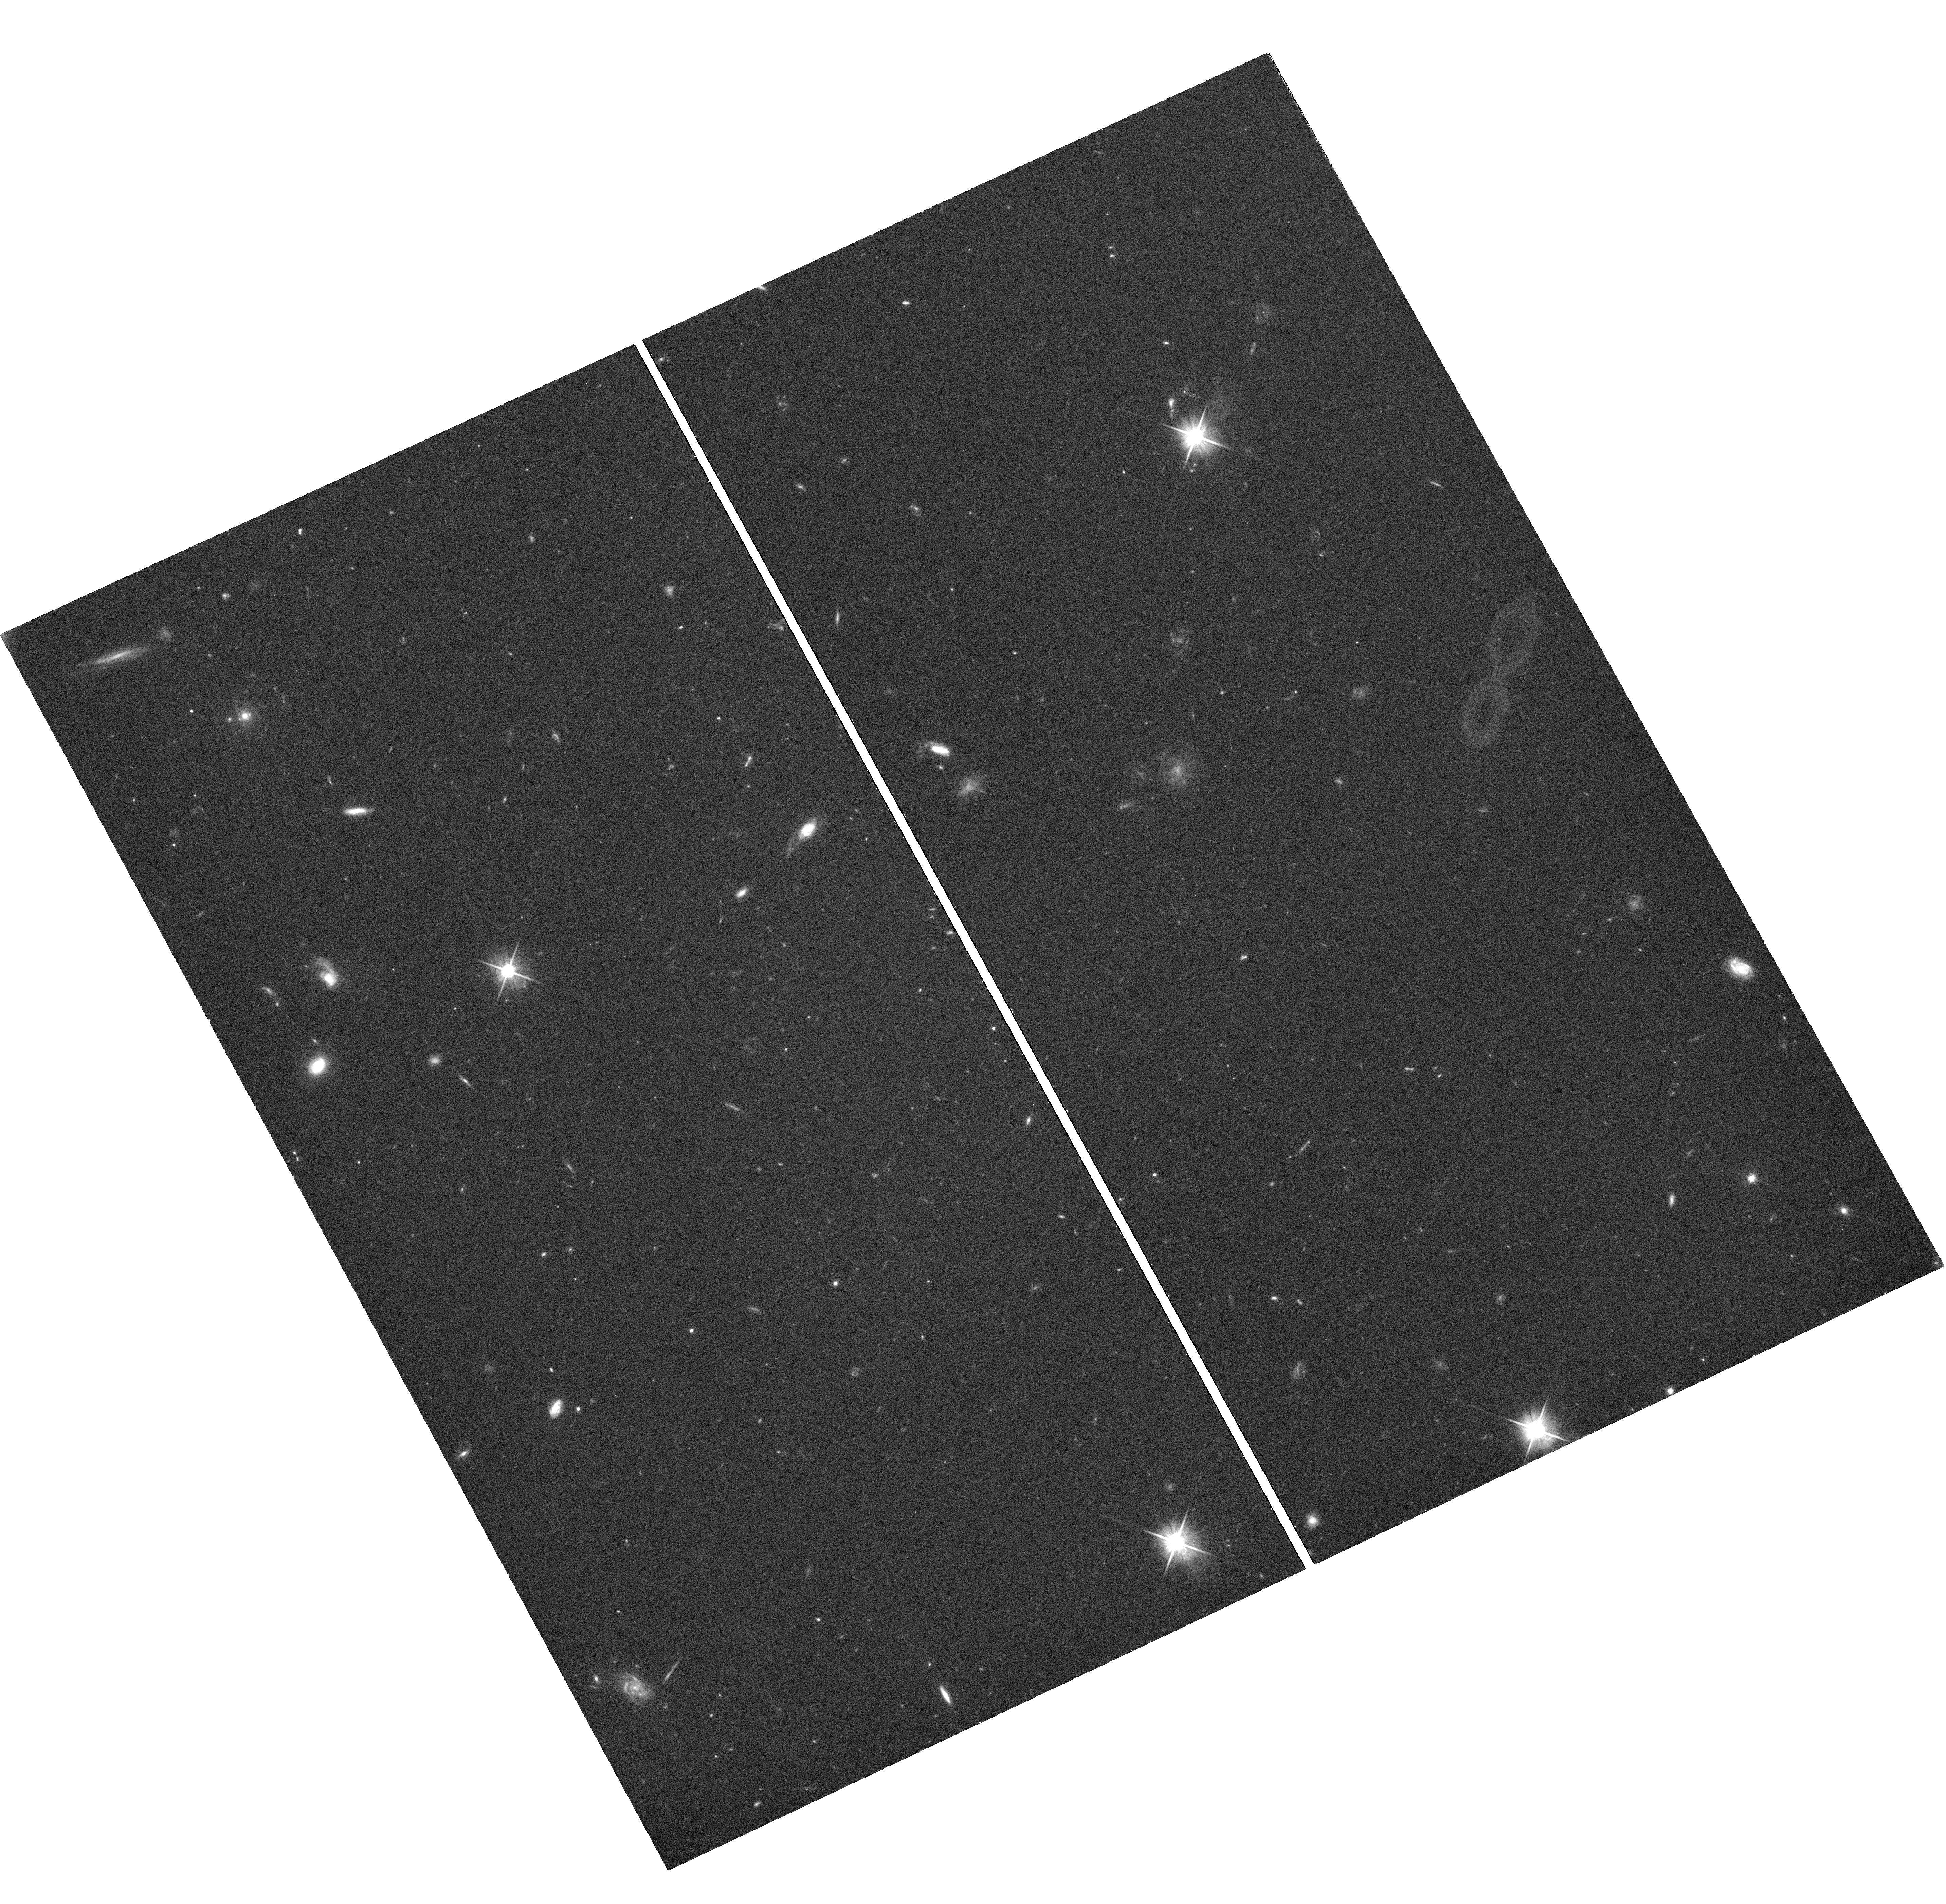
Target: SDSSJ023740.63-064112.9
Instrument: WFC3/UVIS
Filter: F606W
Exposure: 41 min
Observation ID: hst_14189_05_wfc3_uvis_f606w_icv205

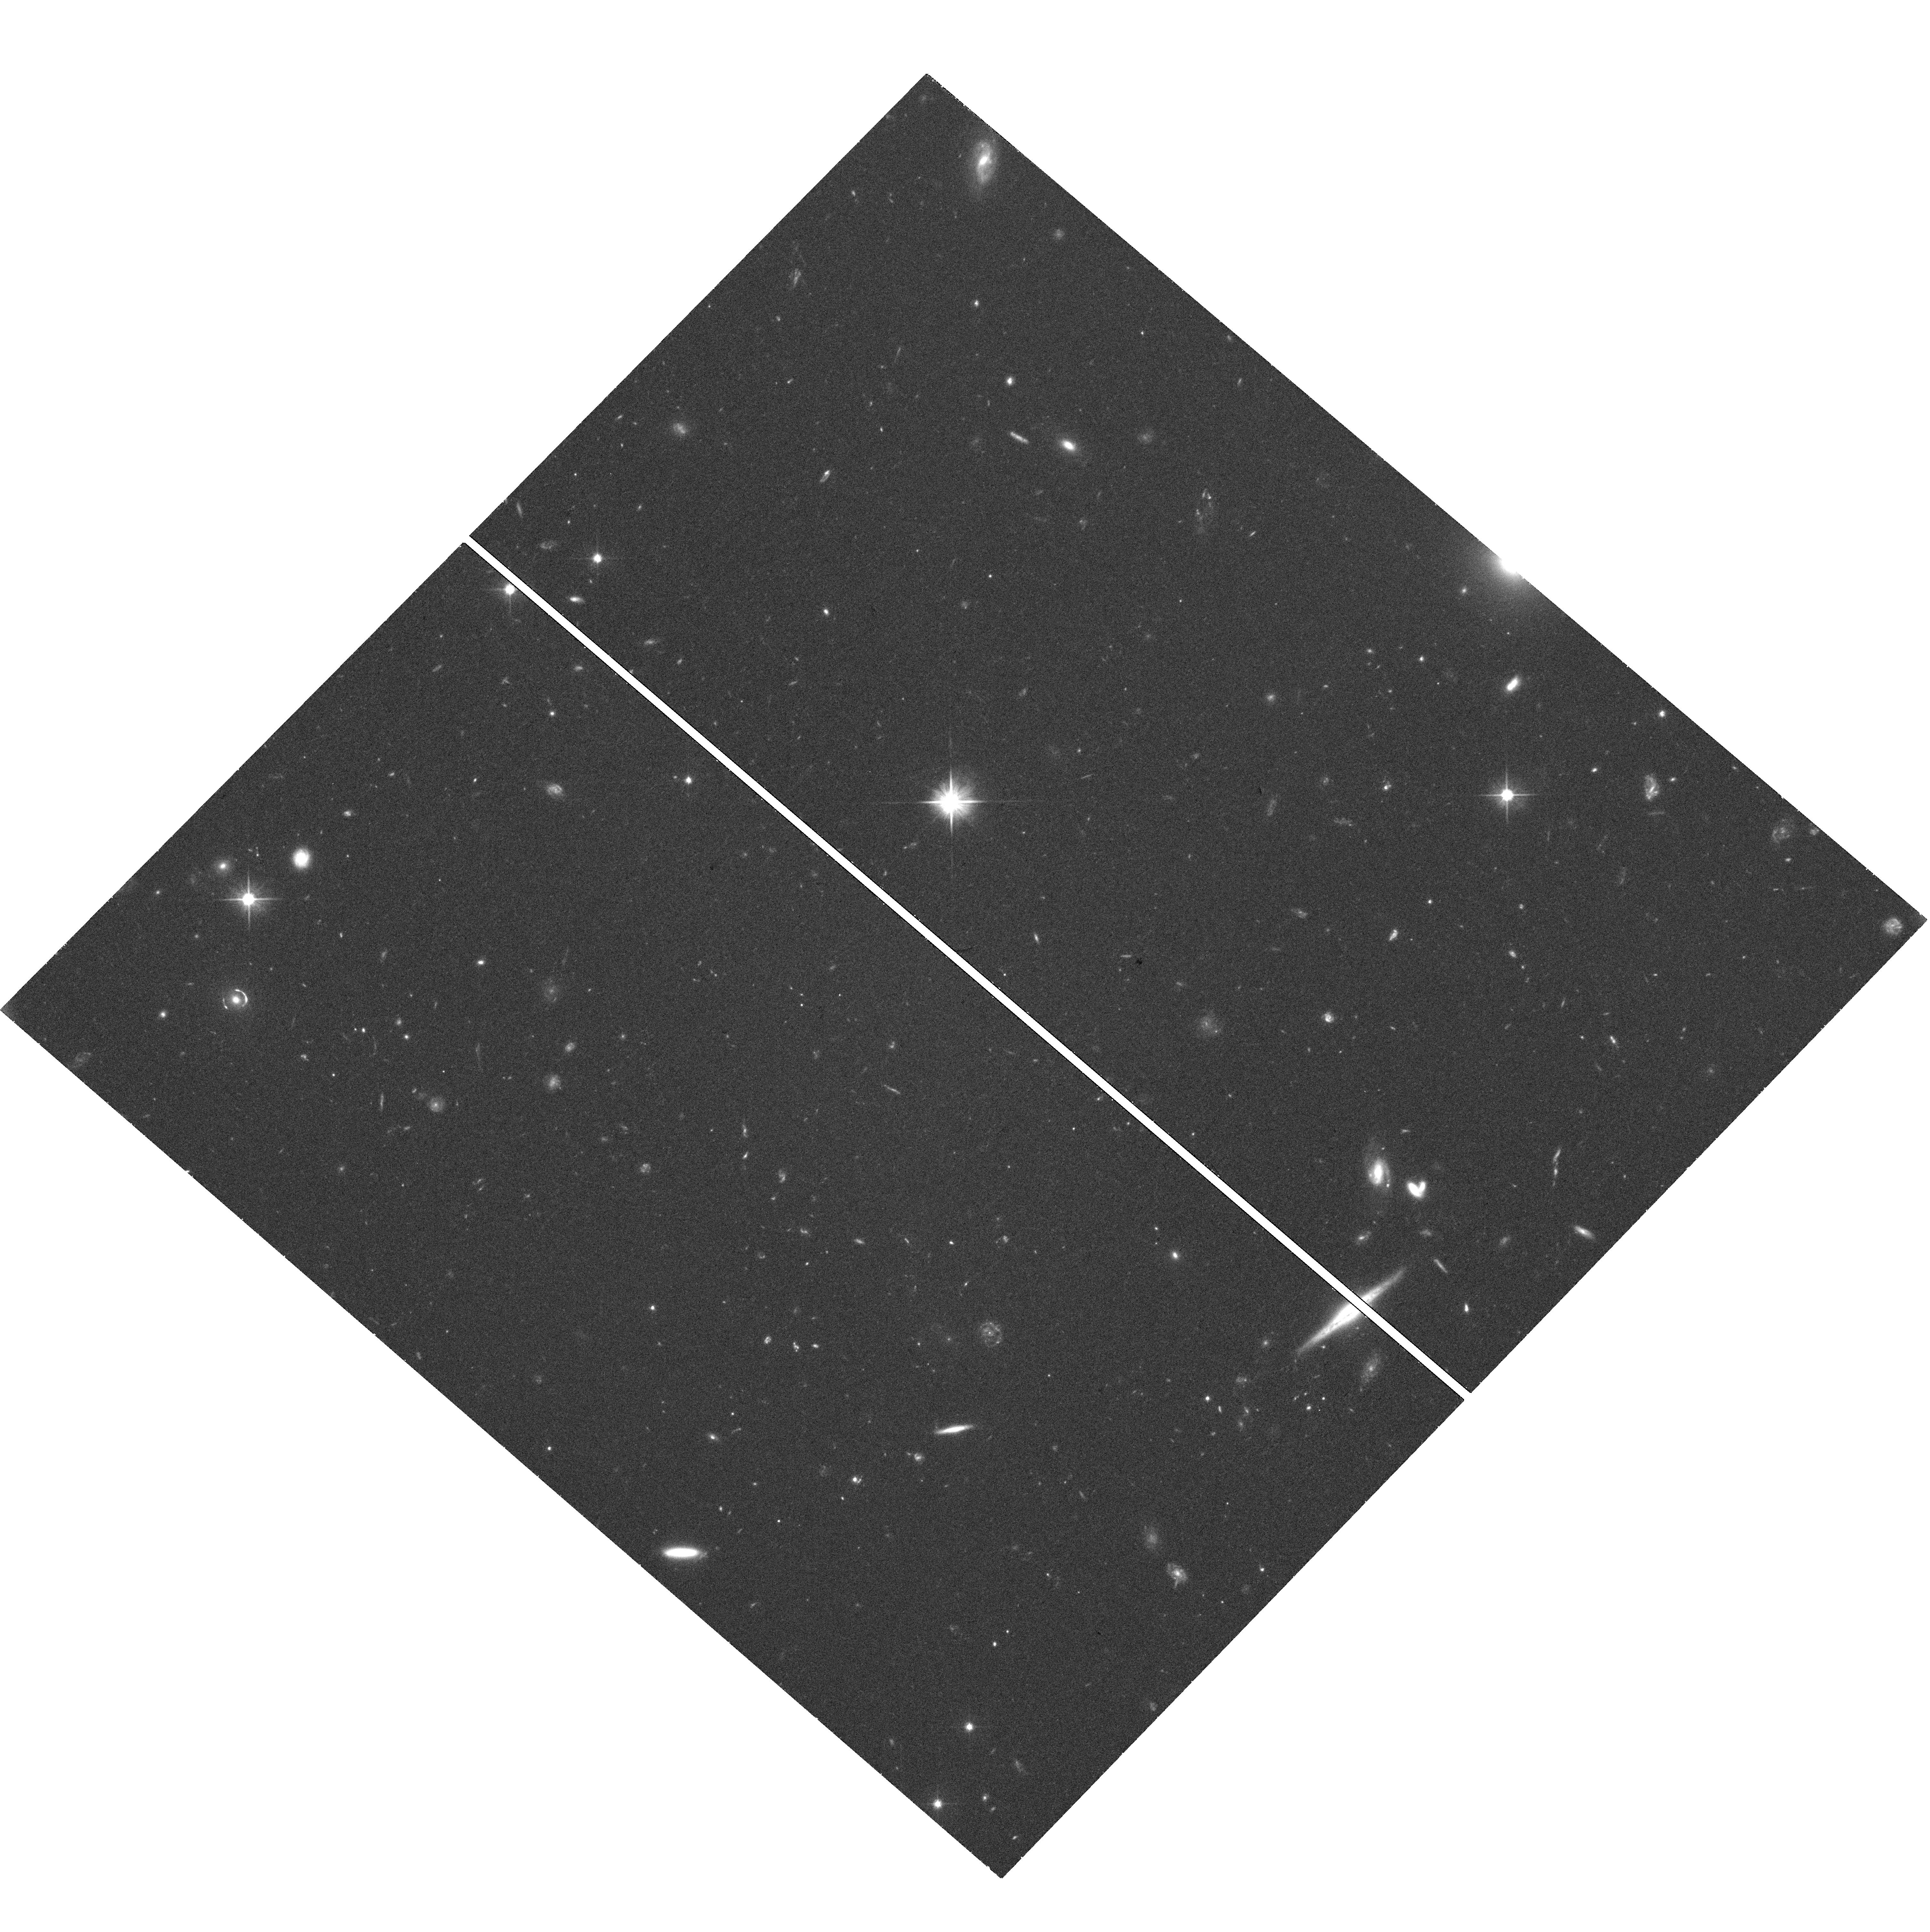
Target: SDSSJ002927.38+254401.7
Instrument: WFC3/UVIS
Filter: F606W
Exposure: 42 min
Observation ID: hst_14189_01_wfc3_uvis_f606w_icv201

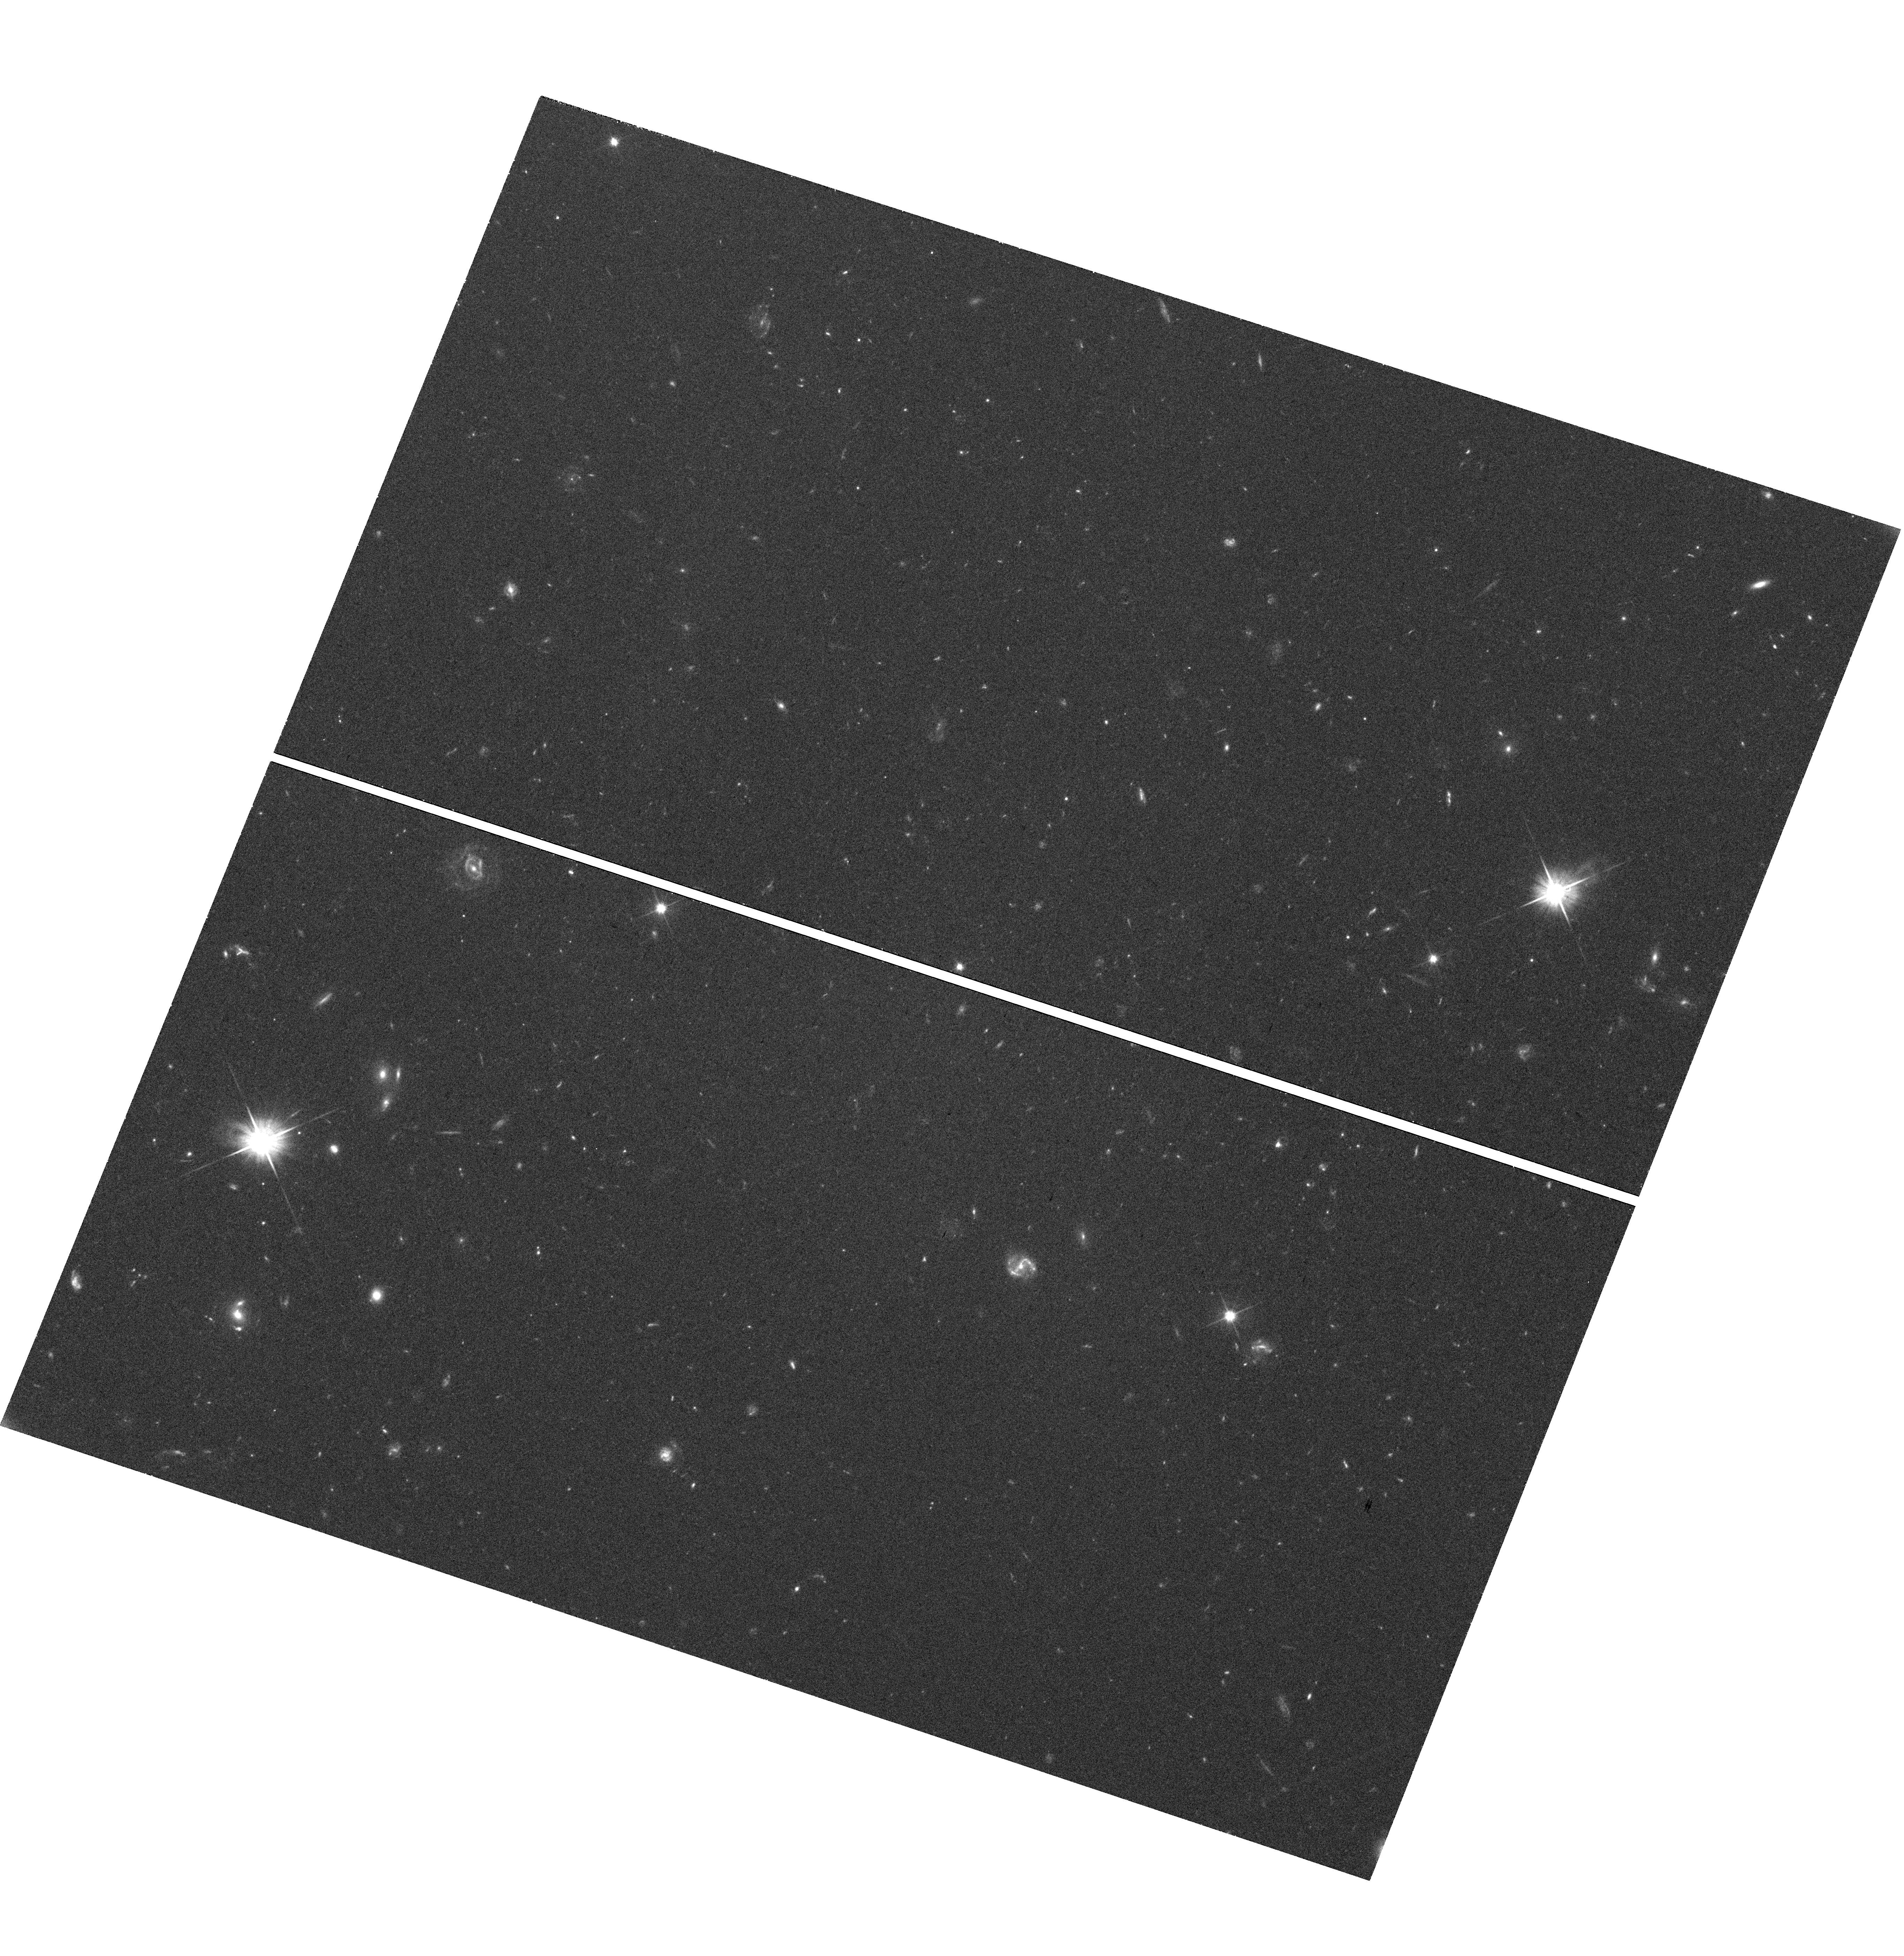
Target: SDSSJ111634.55+091503.0
Instrument: WFC3/UVIS
Filter: F606W
Exposure: 41 min
Observation ID: hst_14189_13_wfc3_uvis_f606w_icv213

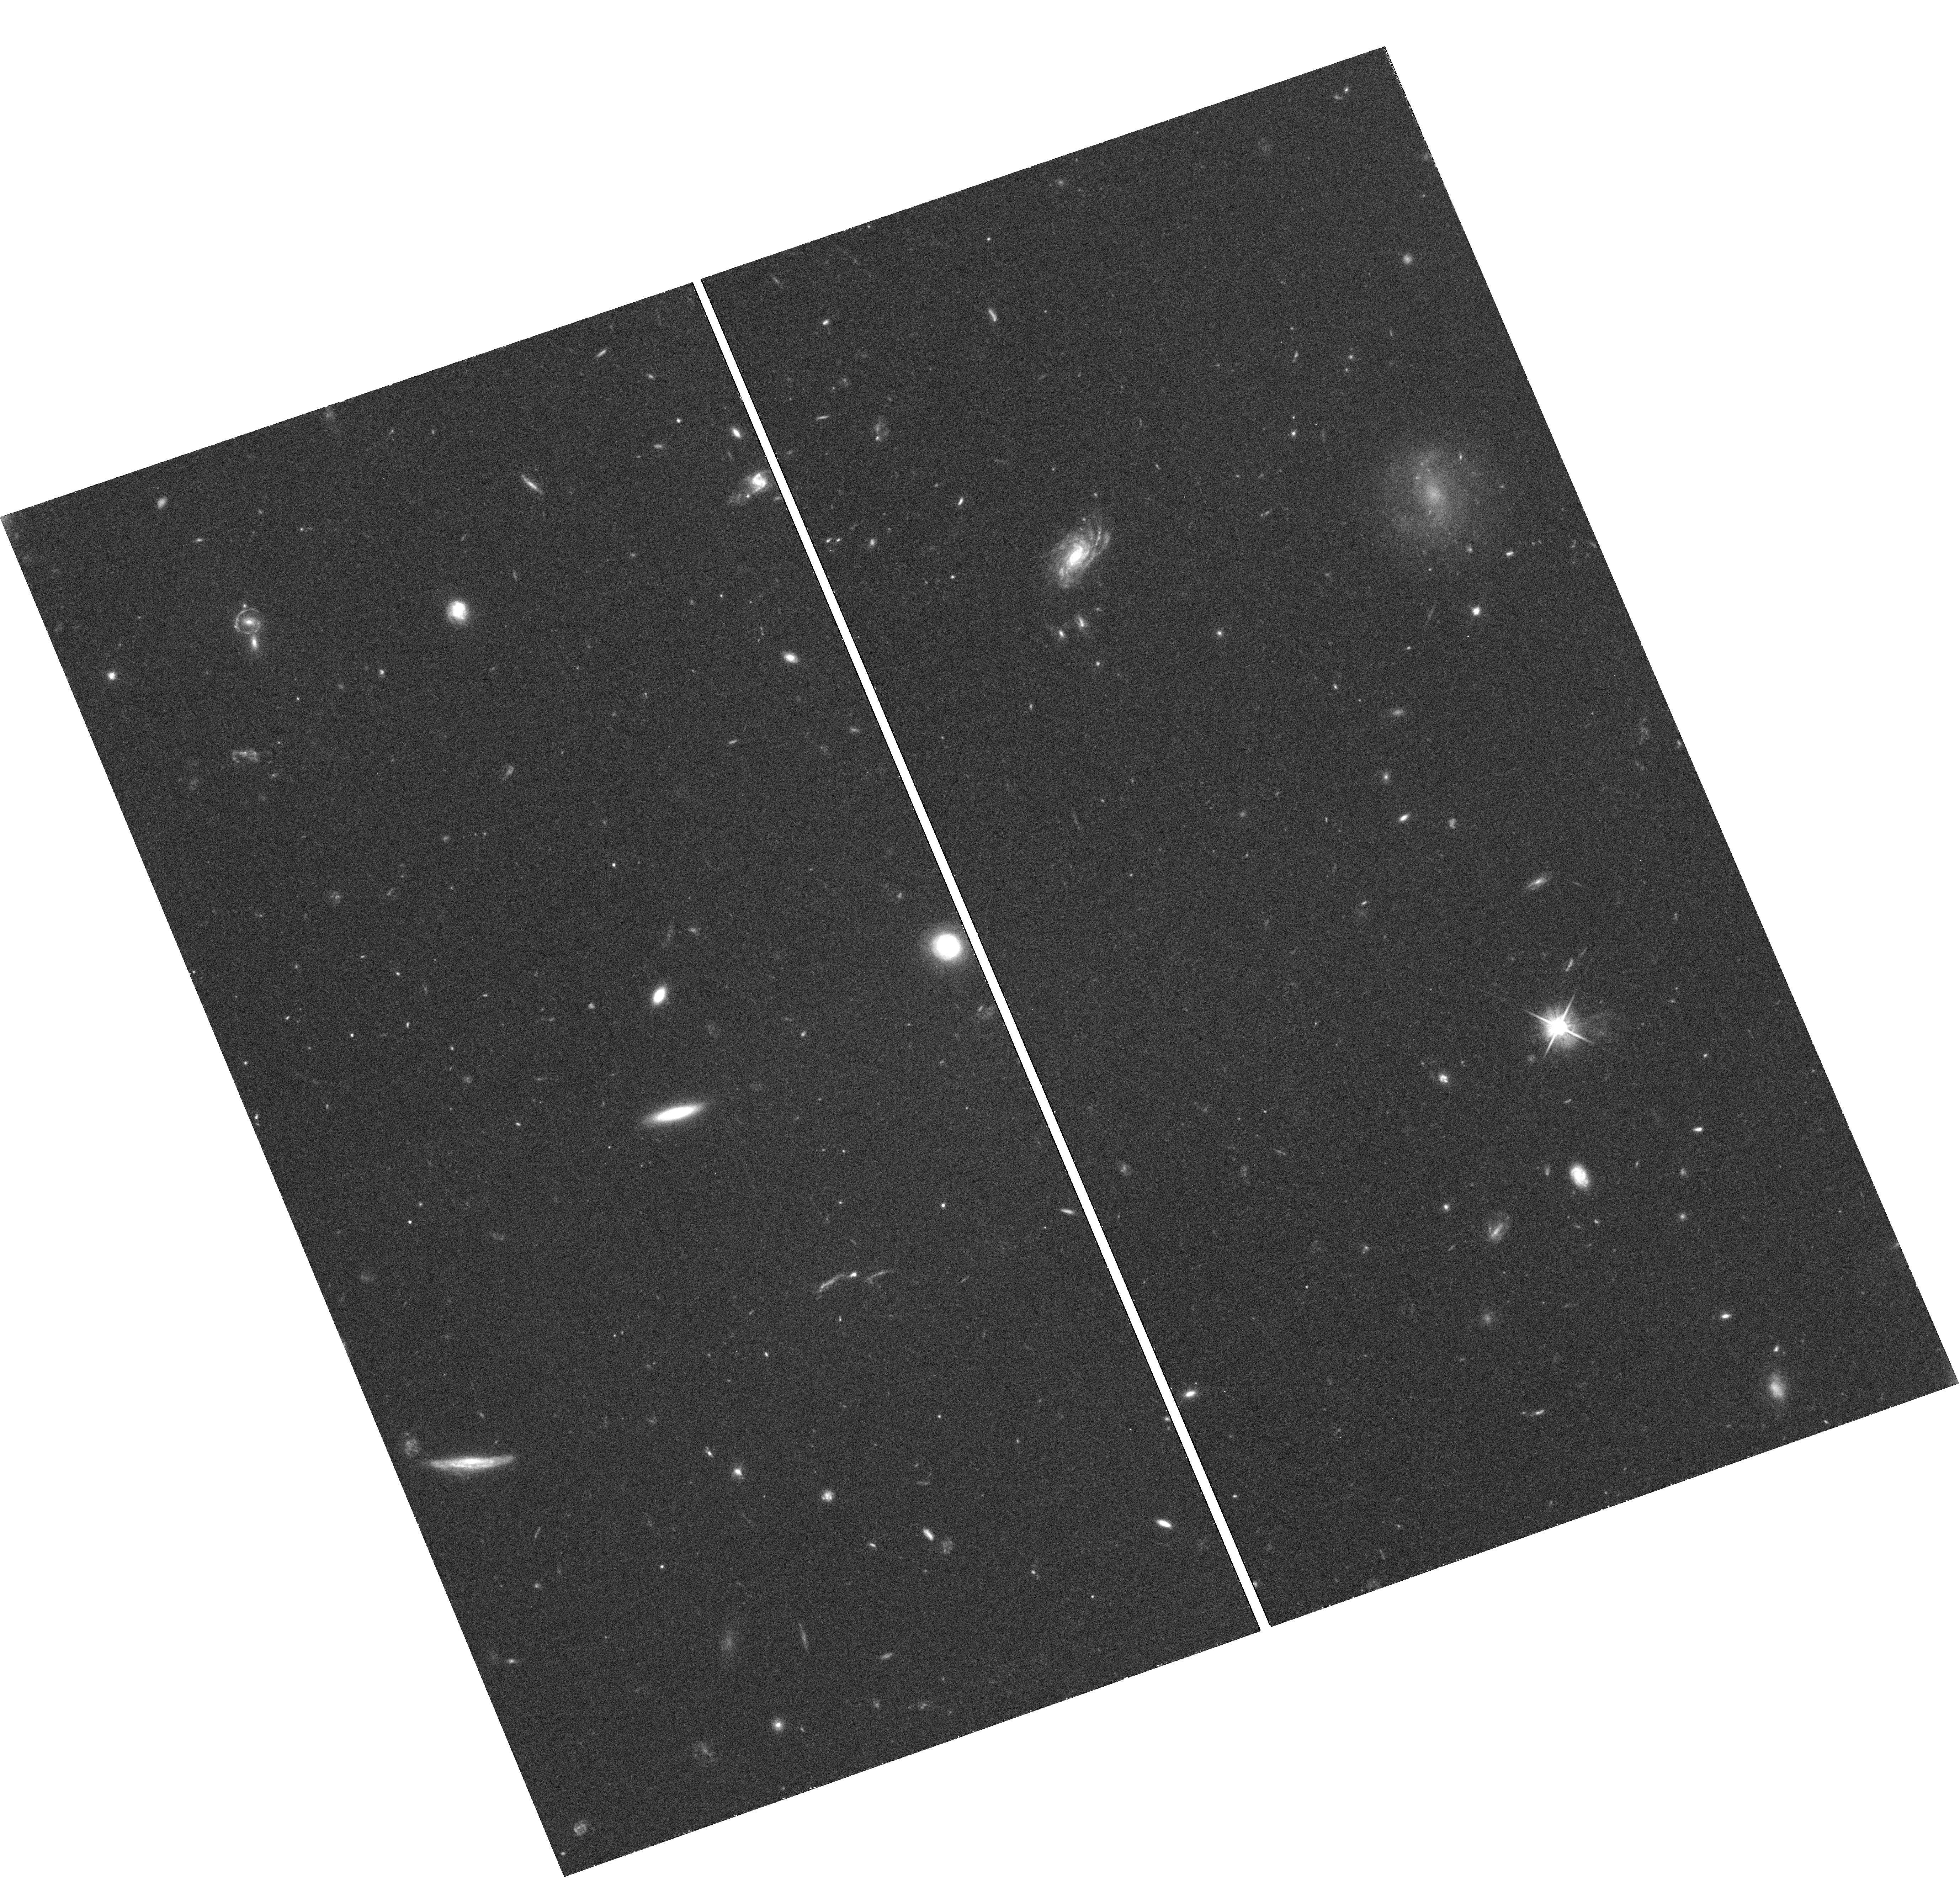
Target: SDSSJ011300.57+025046.2
Instrument: WFC3/UVIS
Filter: F606W
Exposure: 41 min
Observation ID: hst_14189_03_wfc3_uvis_f606w_icv203

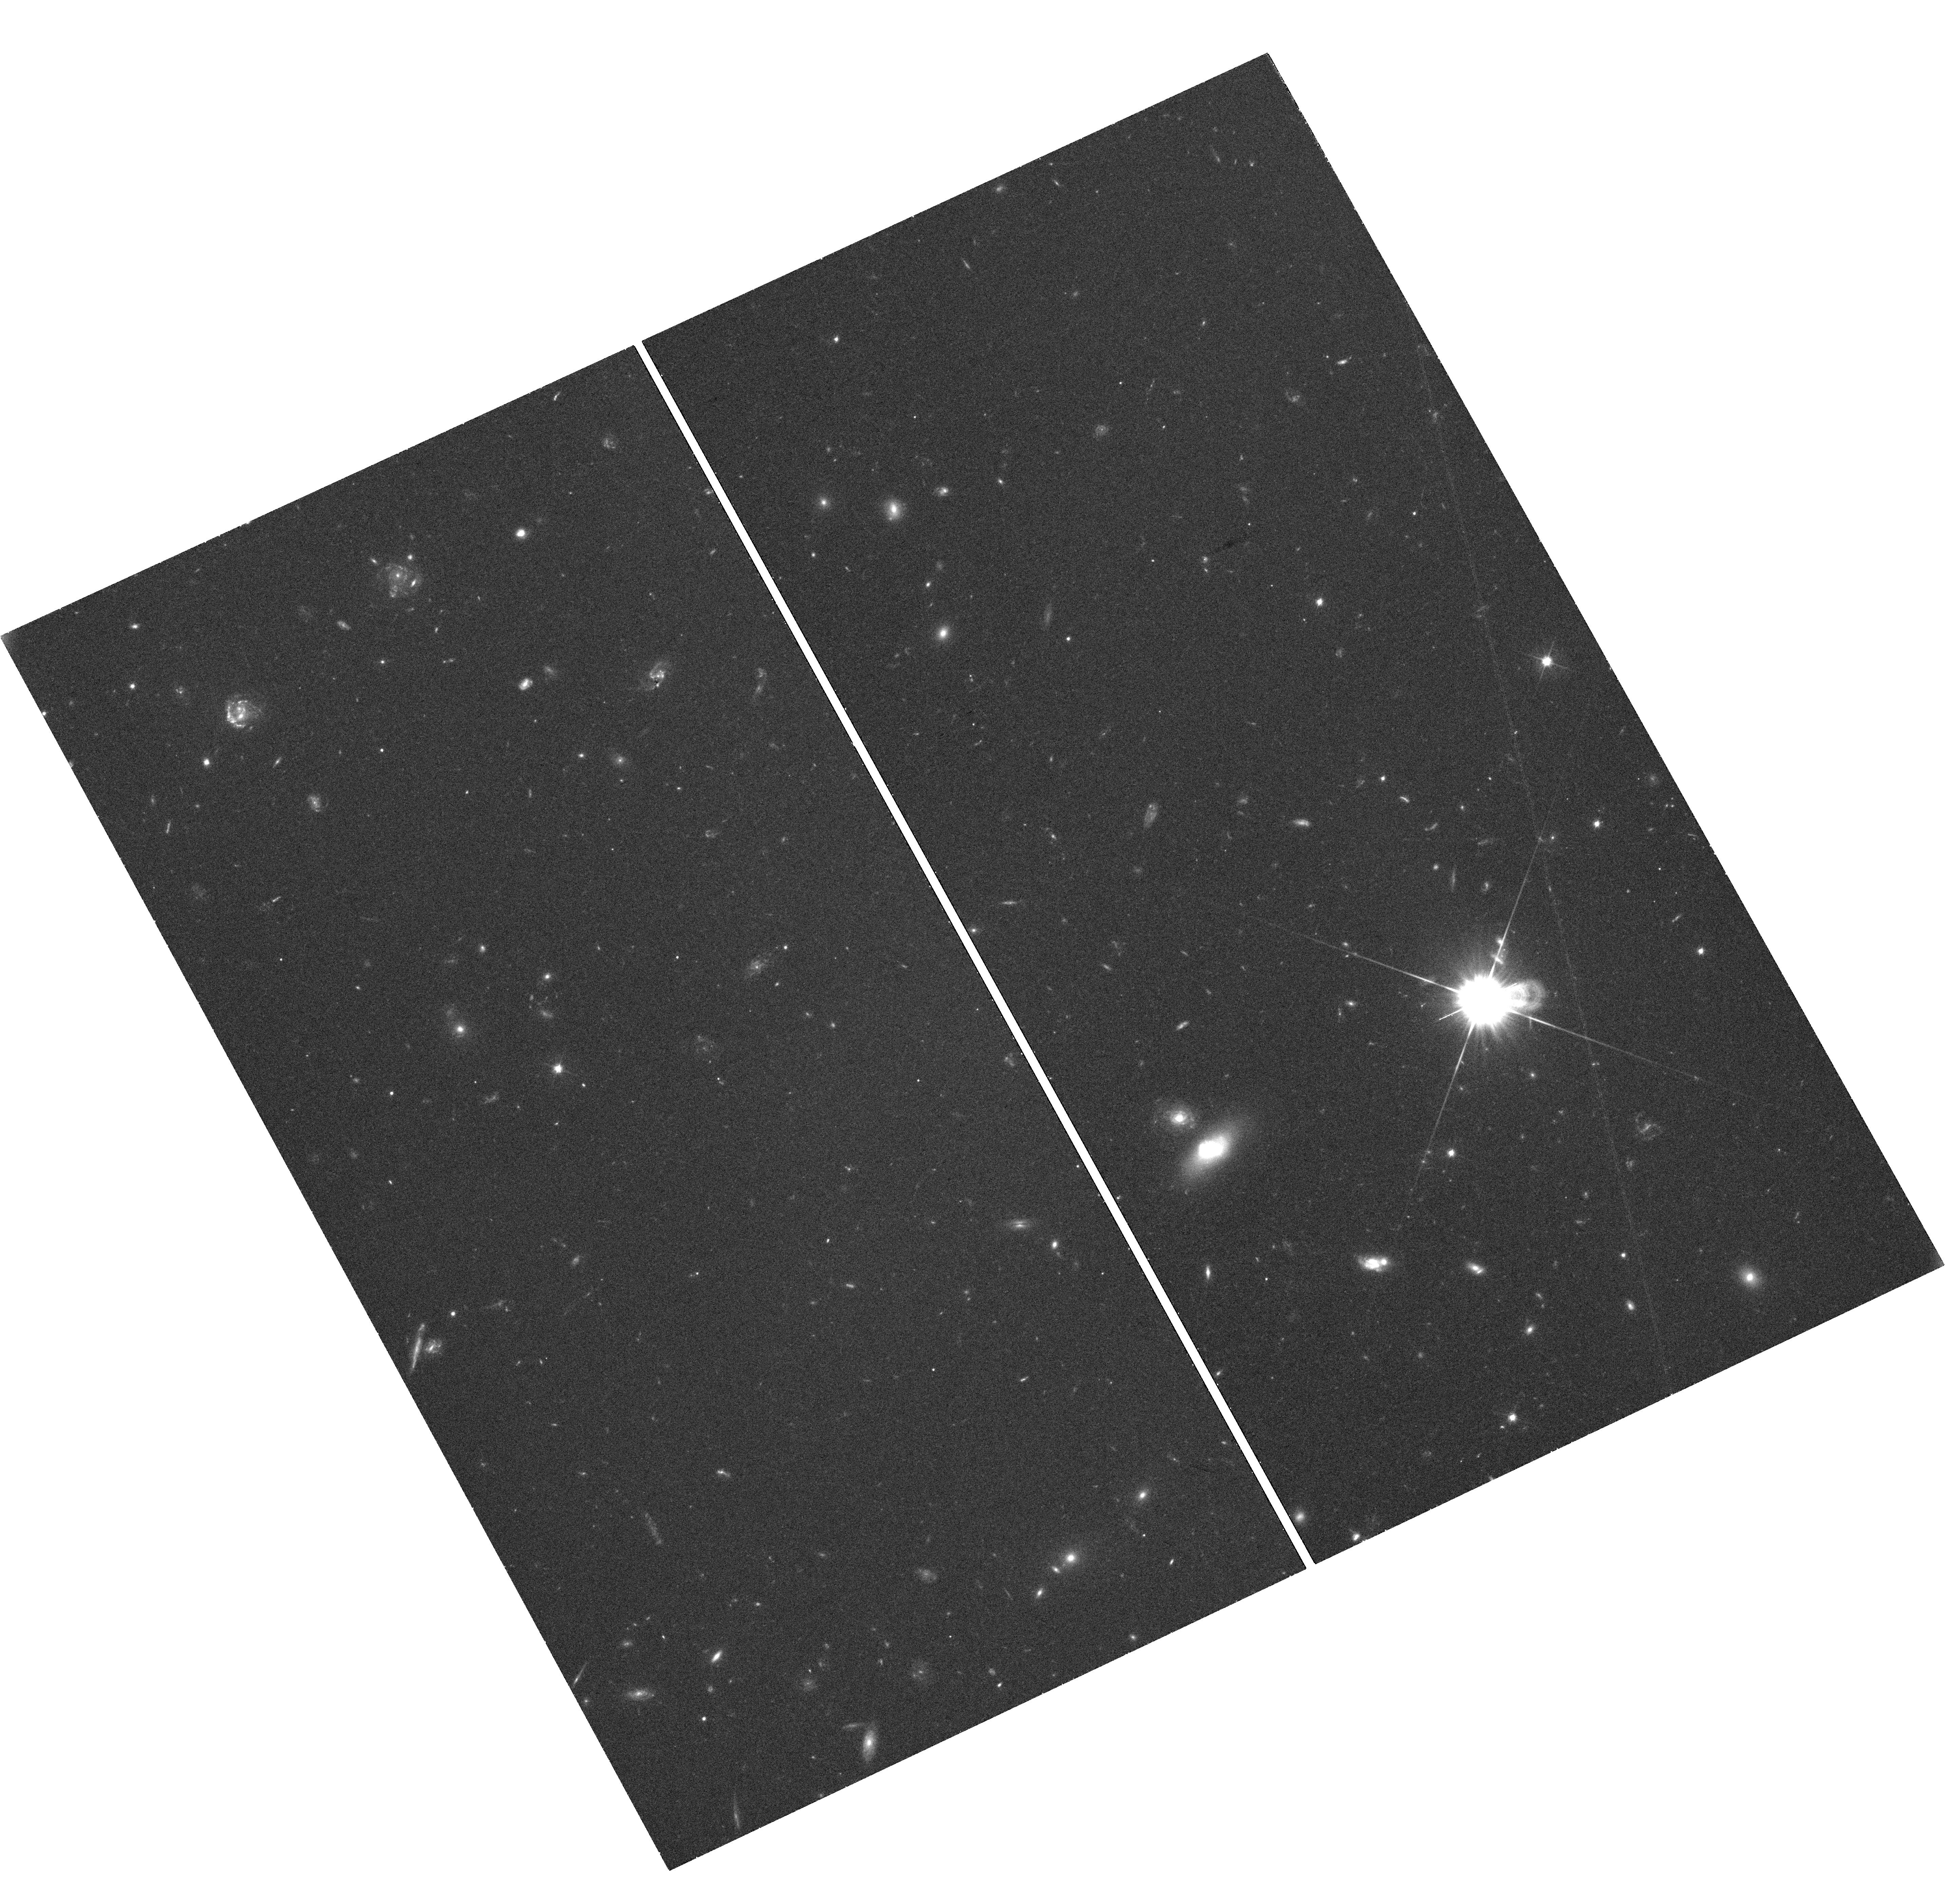
Target: SDSSJ224505.93+004018.3
Instrument: WFC3/UVIS
Filter: F606W
Exposure: 41 min
Observation ID: hst_14189_20_wfc3_uvis_f606w_icv220

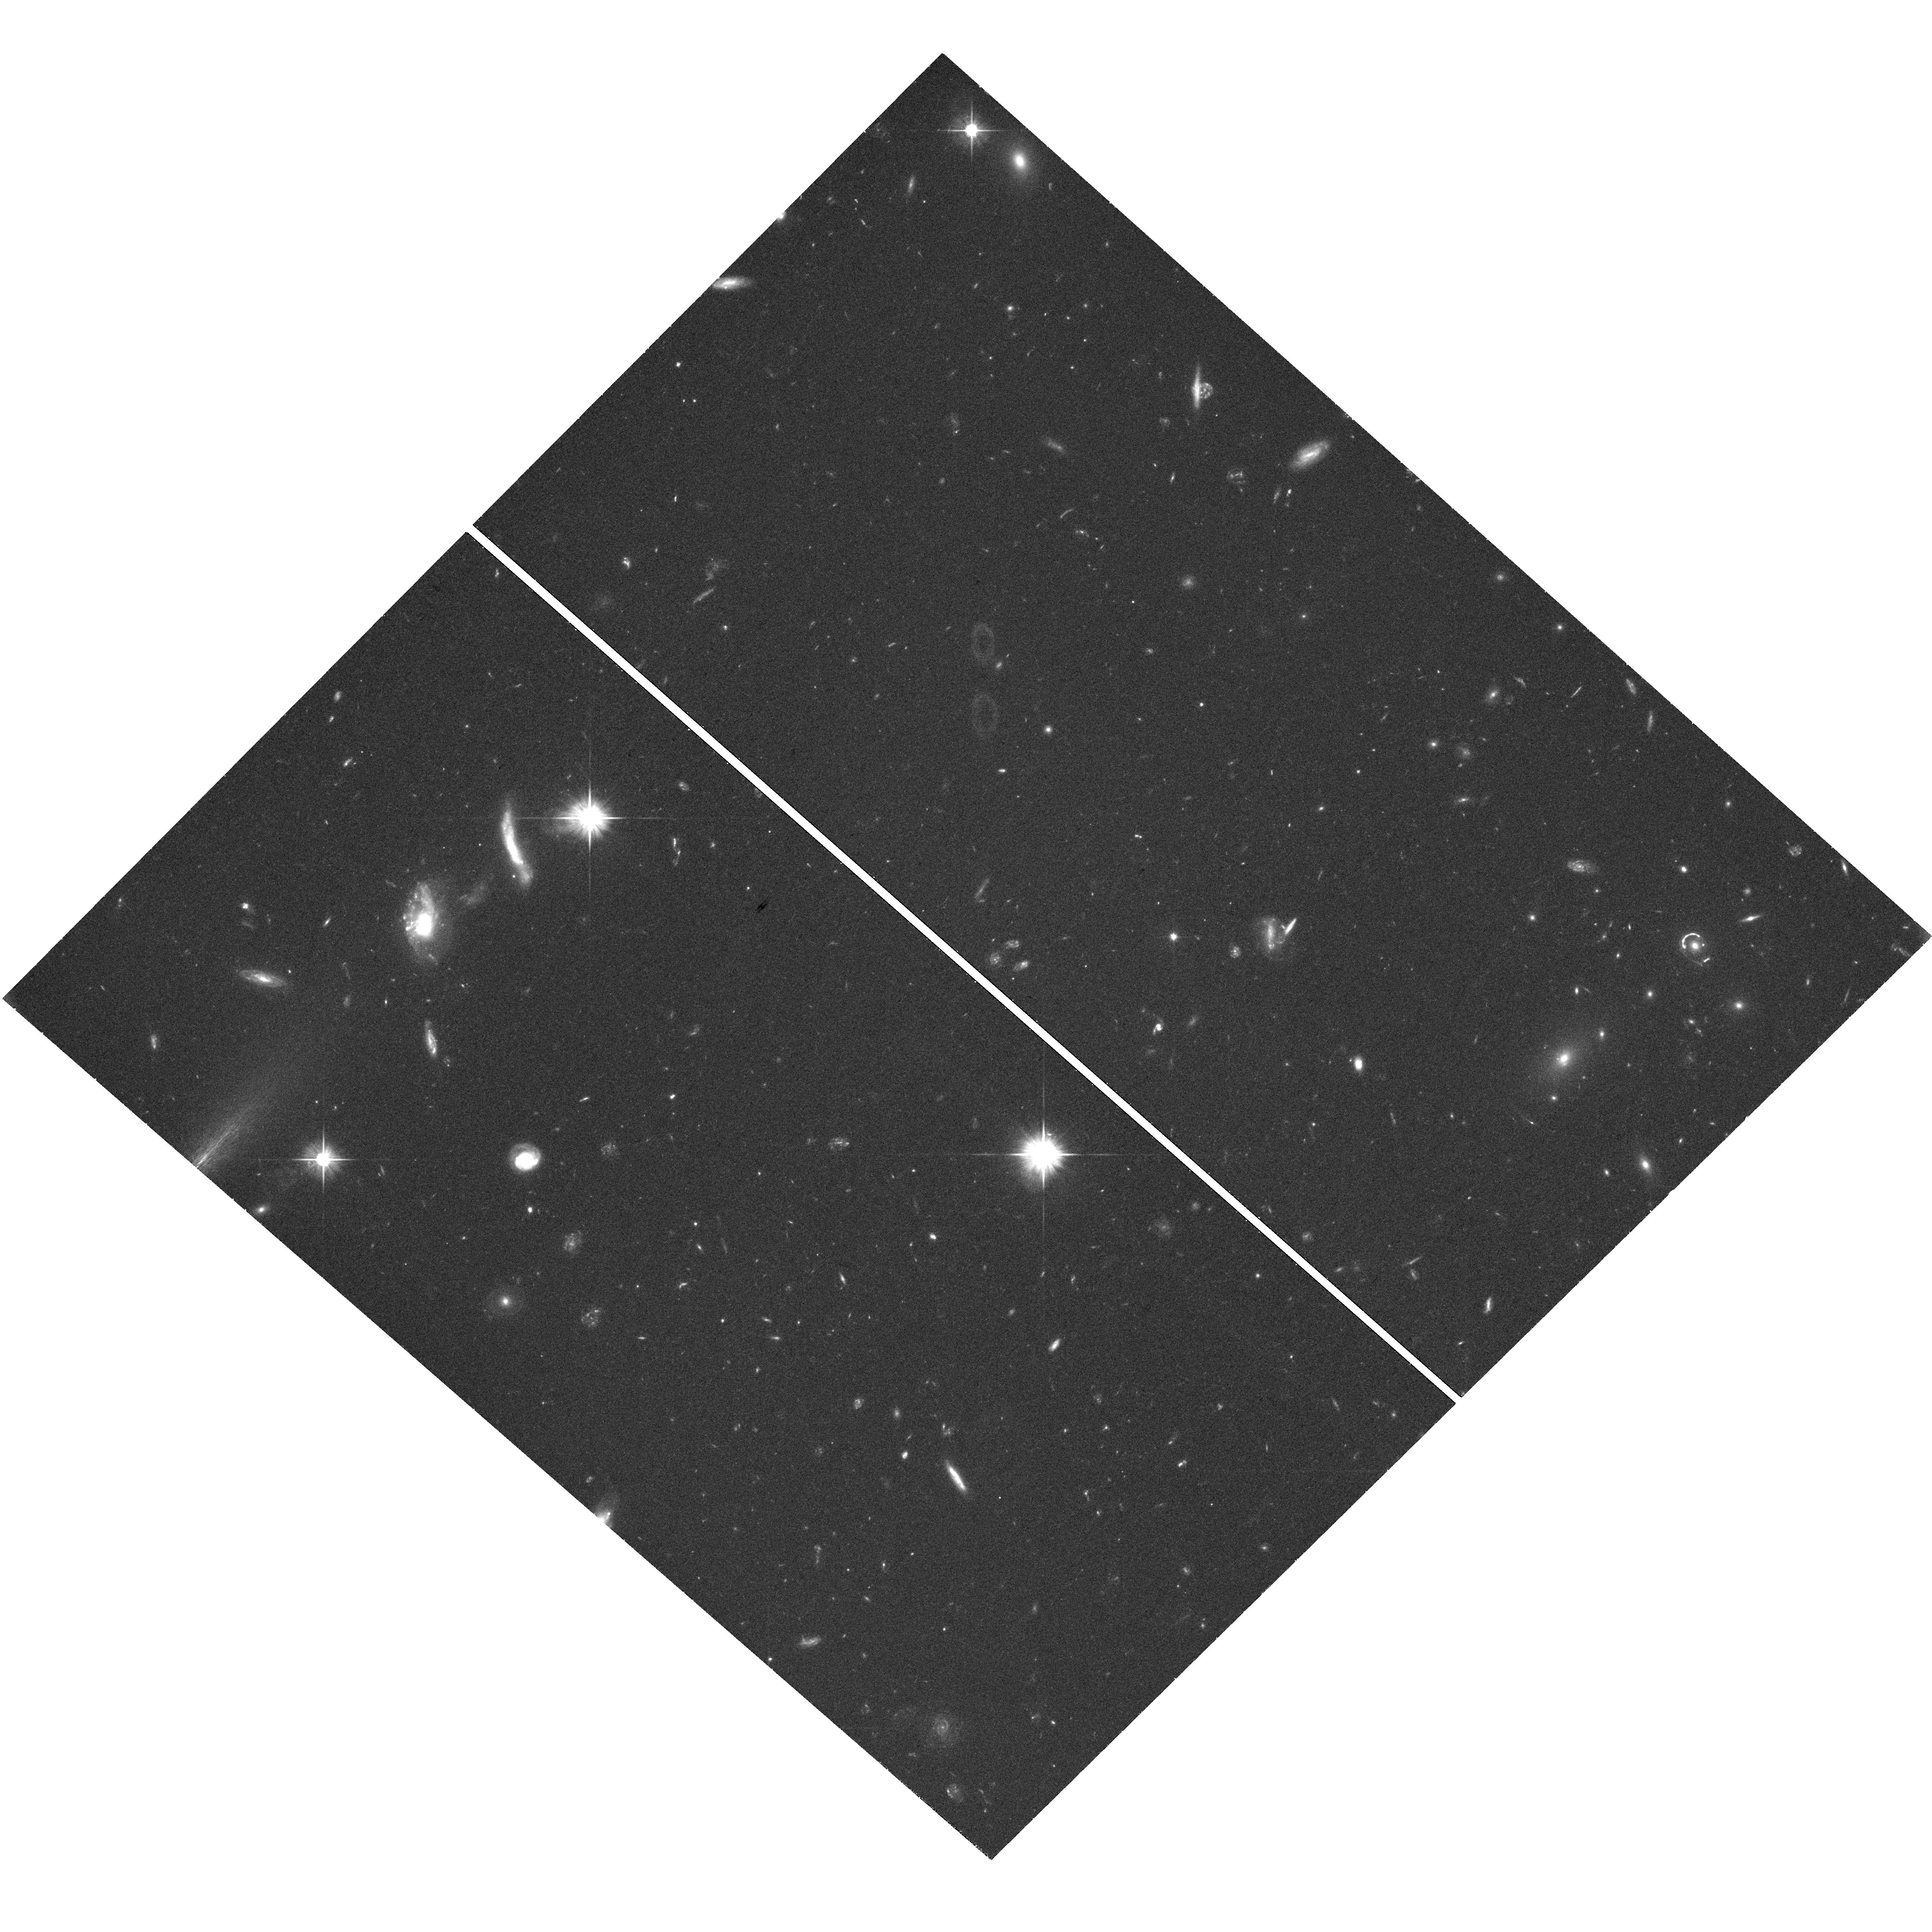
Target: SDSSJ091859.21+510452.5
Instrument: WFC3/UVIS
Filter: F606W
Exposure: 45 min
Observation ID: hst_14189_10_wfc3_uvis_f606w_icv210

Quantifying Cold Dark Matter Substructure with a Qualitatively New Gravitational Lens Sample (PI: Bolton, Adam S.)

We propose WFC3 UVIS imaging of a new sample of 21 gravitationally lensed Lyman-alpha emitting galaxies (LAEs) discovered within the million-galaxy spectroscopic database of the Baryon Oscillation Spectroscopic Survey (BOSS) of the third Sloan Digital Sky Survey (SDSS-III). These systems consist of massive galaxies at redshifts of approximately 0.55 strongly lensing LAEs at redshifts from 2 to 3. Monte Carlo simulation of our survey selection function indicates that these LAEs will all be strongly lensed and highly magnified. This represents the first statistically significant sample of strong galaxy-galaxy lenses with high-redshift LAEs as their background sources. Viewed in rest-frame far-UV continuum light with WFC3 imaging, these LAEs have much more compact sizes than the lower-redshift lensed galaxies discovered by previous surveys (few 100 parsec versus few kiloparsec). This compactness makes lensed LAEs an ideal probe of dark substructures within the halos of the lensing galaxies, through observable perturbations to the predictions of smooth lensing mass models. We will use the constraints from substructure lensing in this new sample to make the most precise experimental measurement yet of the mass function and overall abundance of sub-halos in galaxy-scale parent halos, which will test a fundamental and robust prediction of the Lambda-CDM model on subgalactic scales. We request zero proprietary period in order to make these important data available immediately to all scientists pursuing lensing measurements of dark-matter substructure.